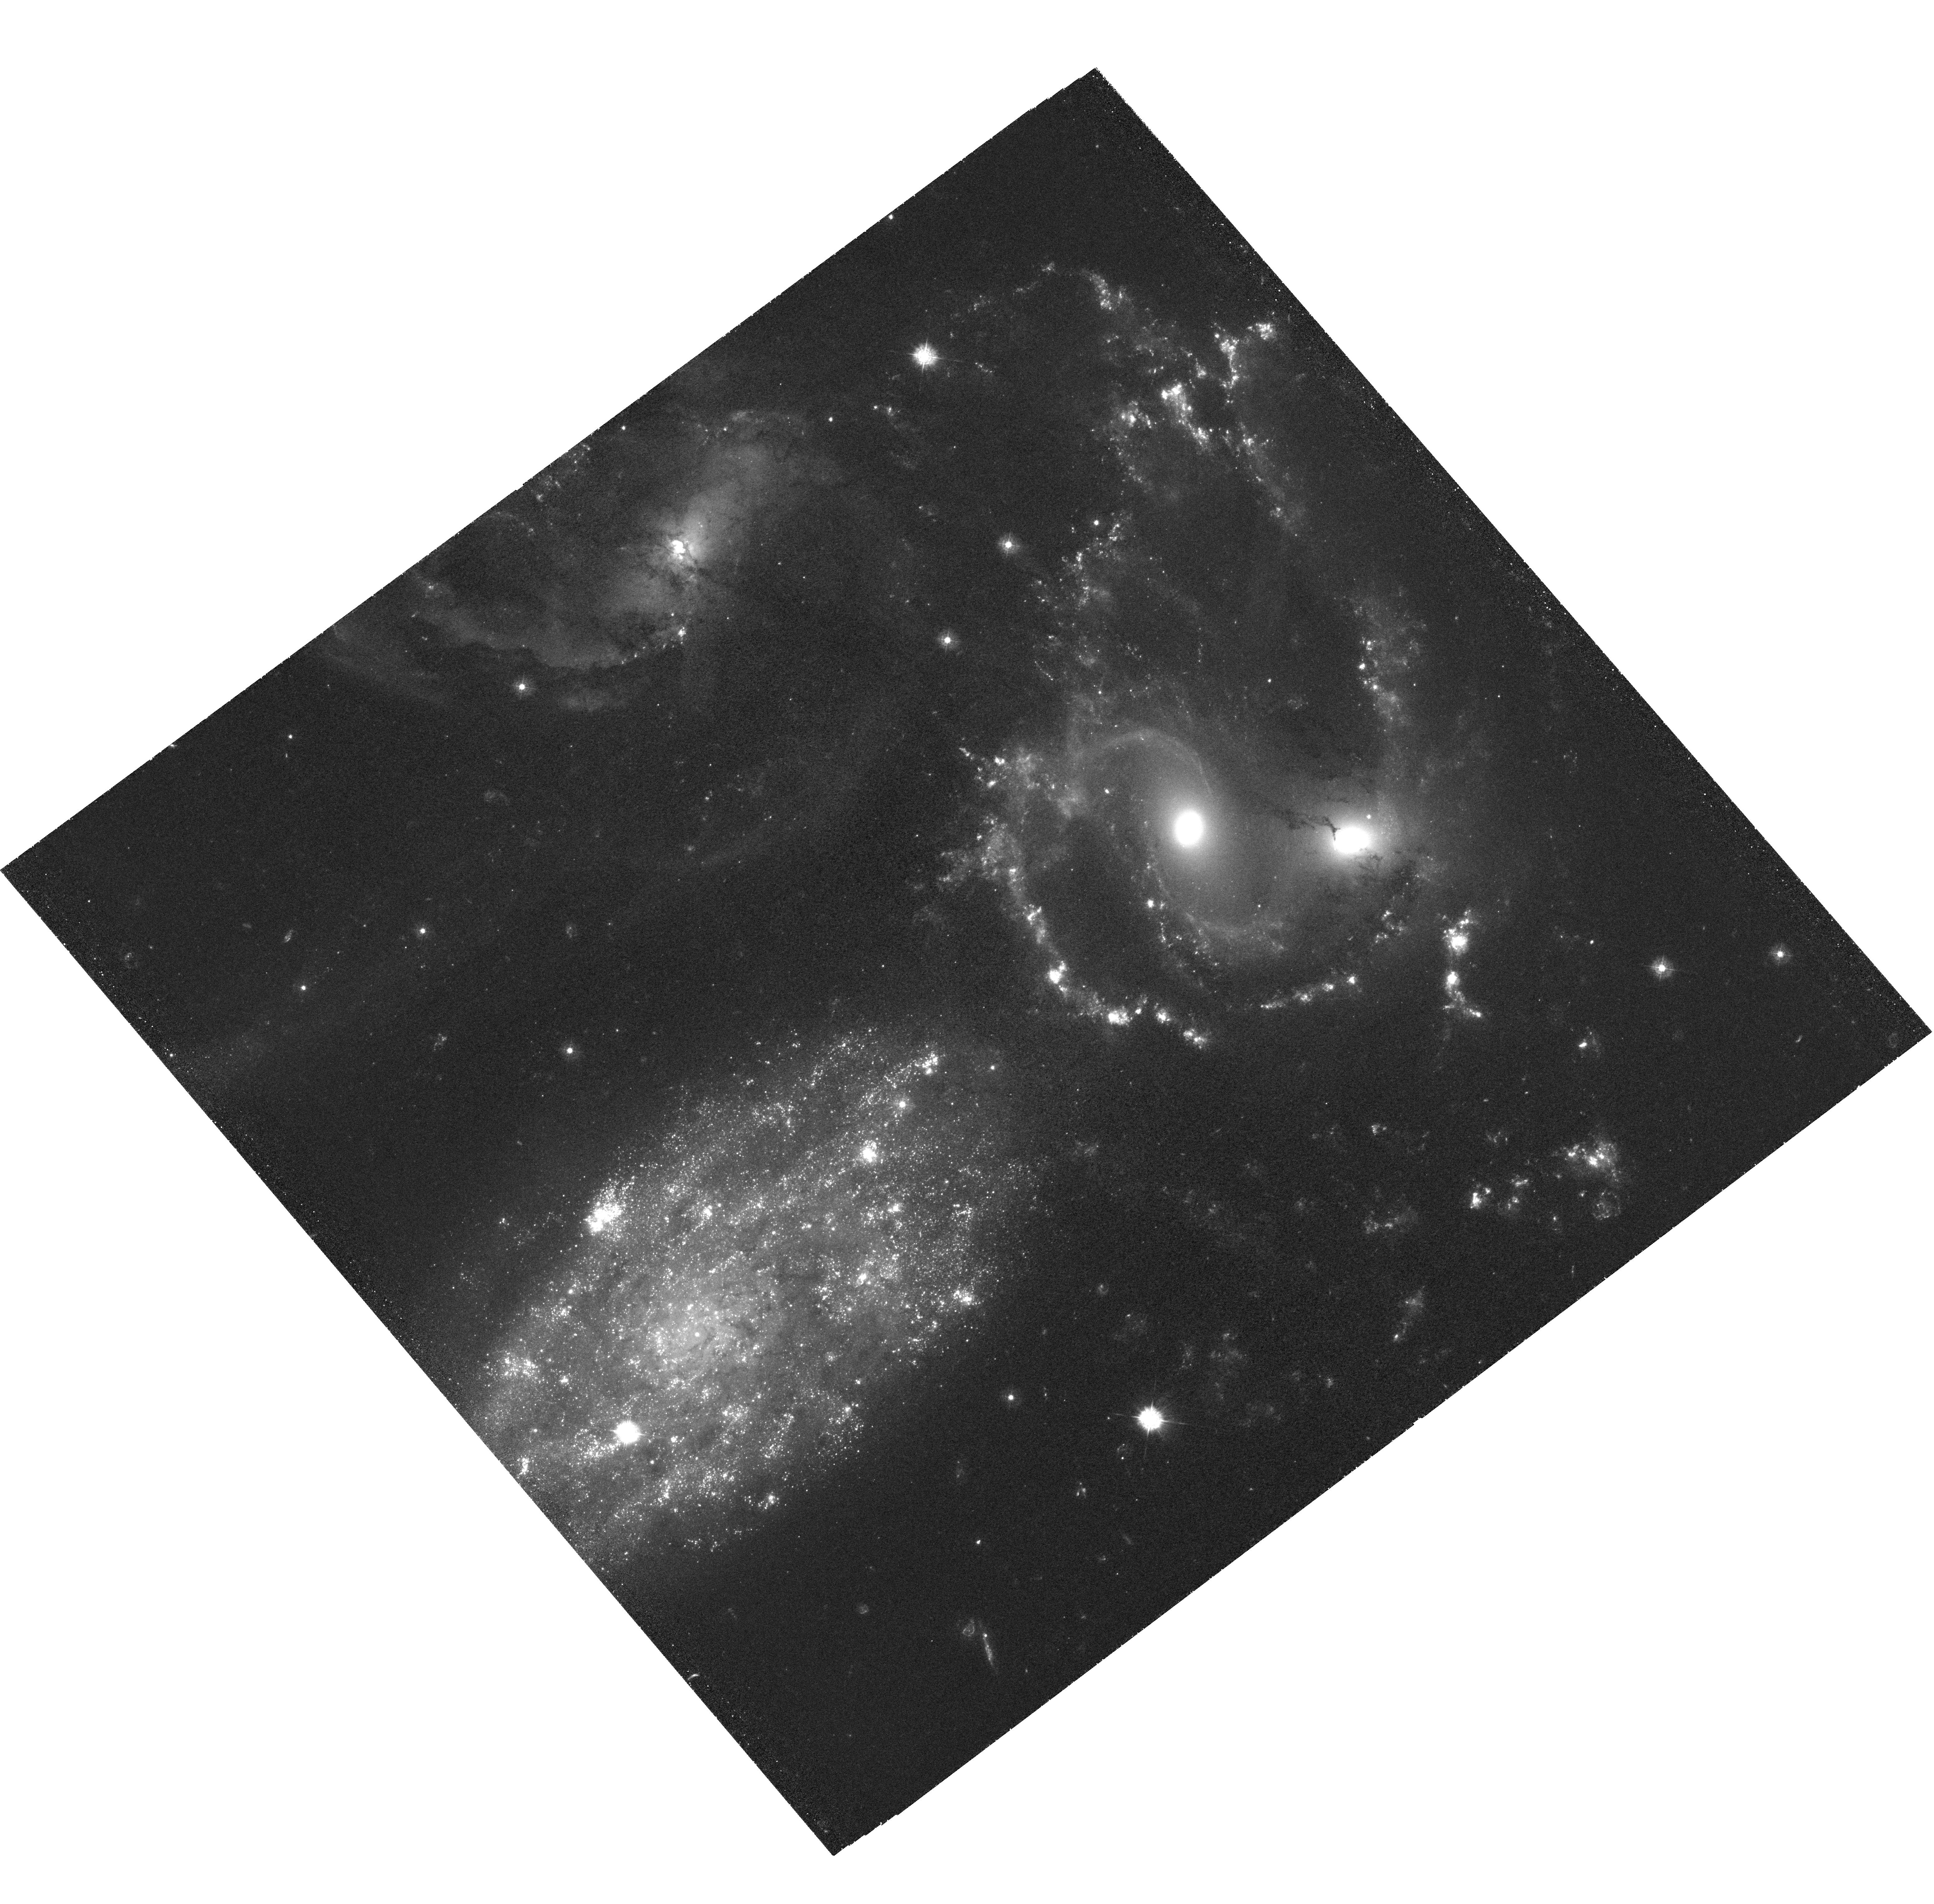
Target: HCG92
Instrument: WFC3/UVIS
Filter: F336W
Exposure: 4 h
Observation ID: hst_12301_01_wfc3_uvis_f336w_ibhp01

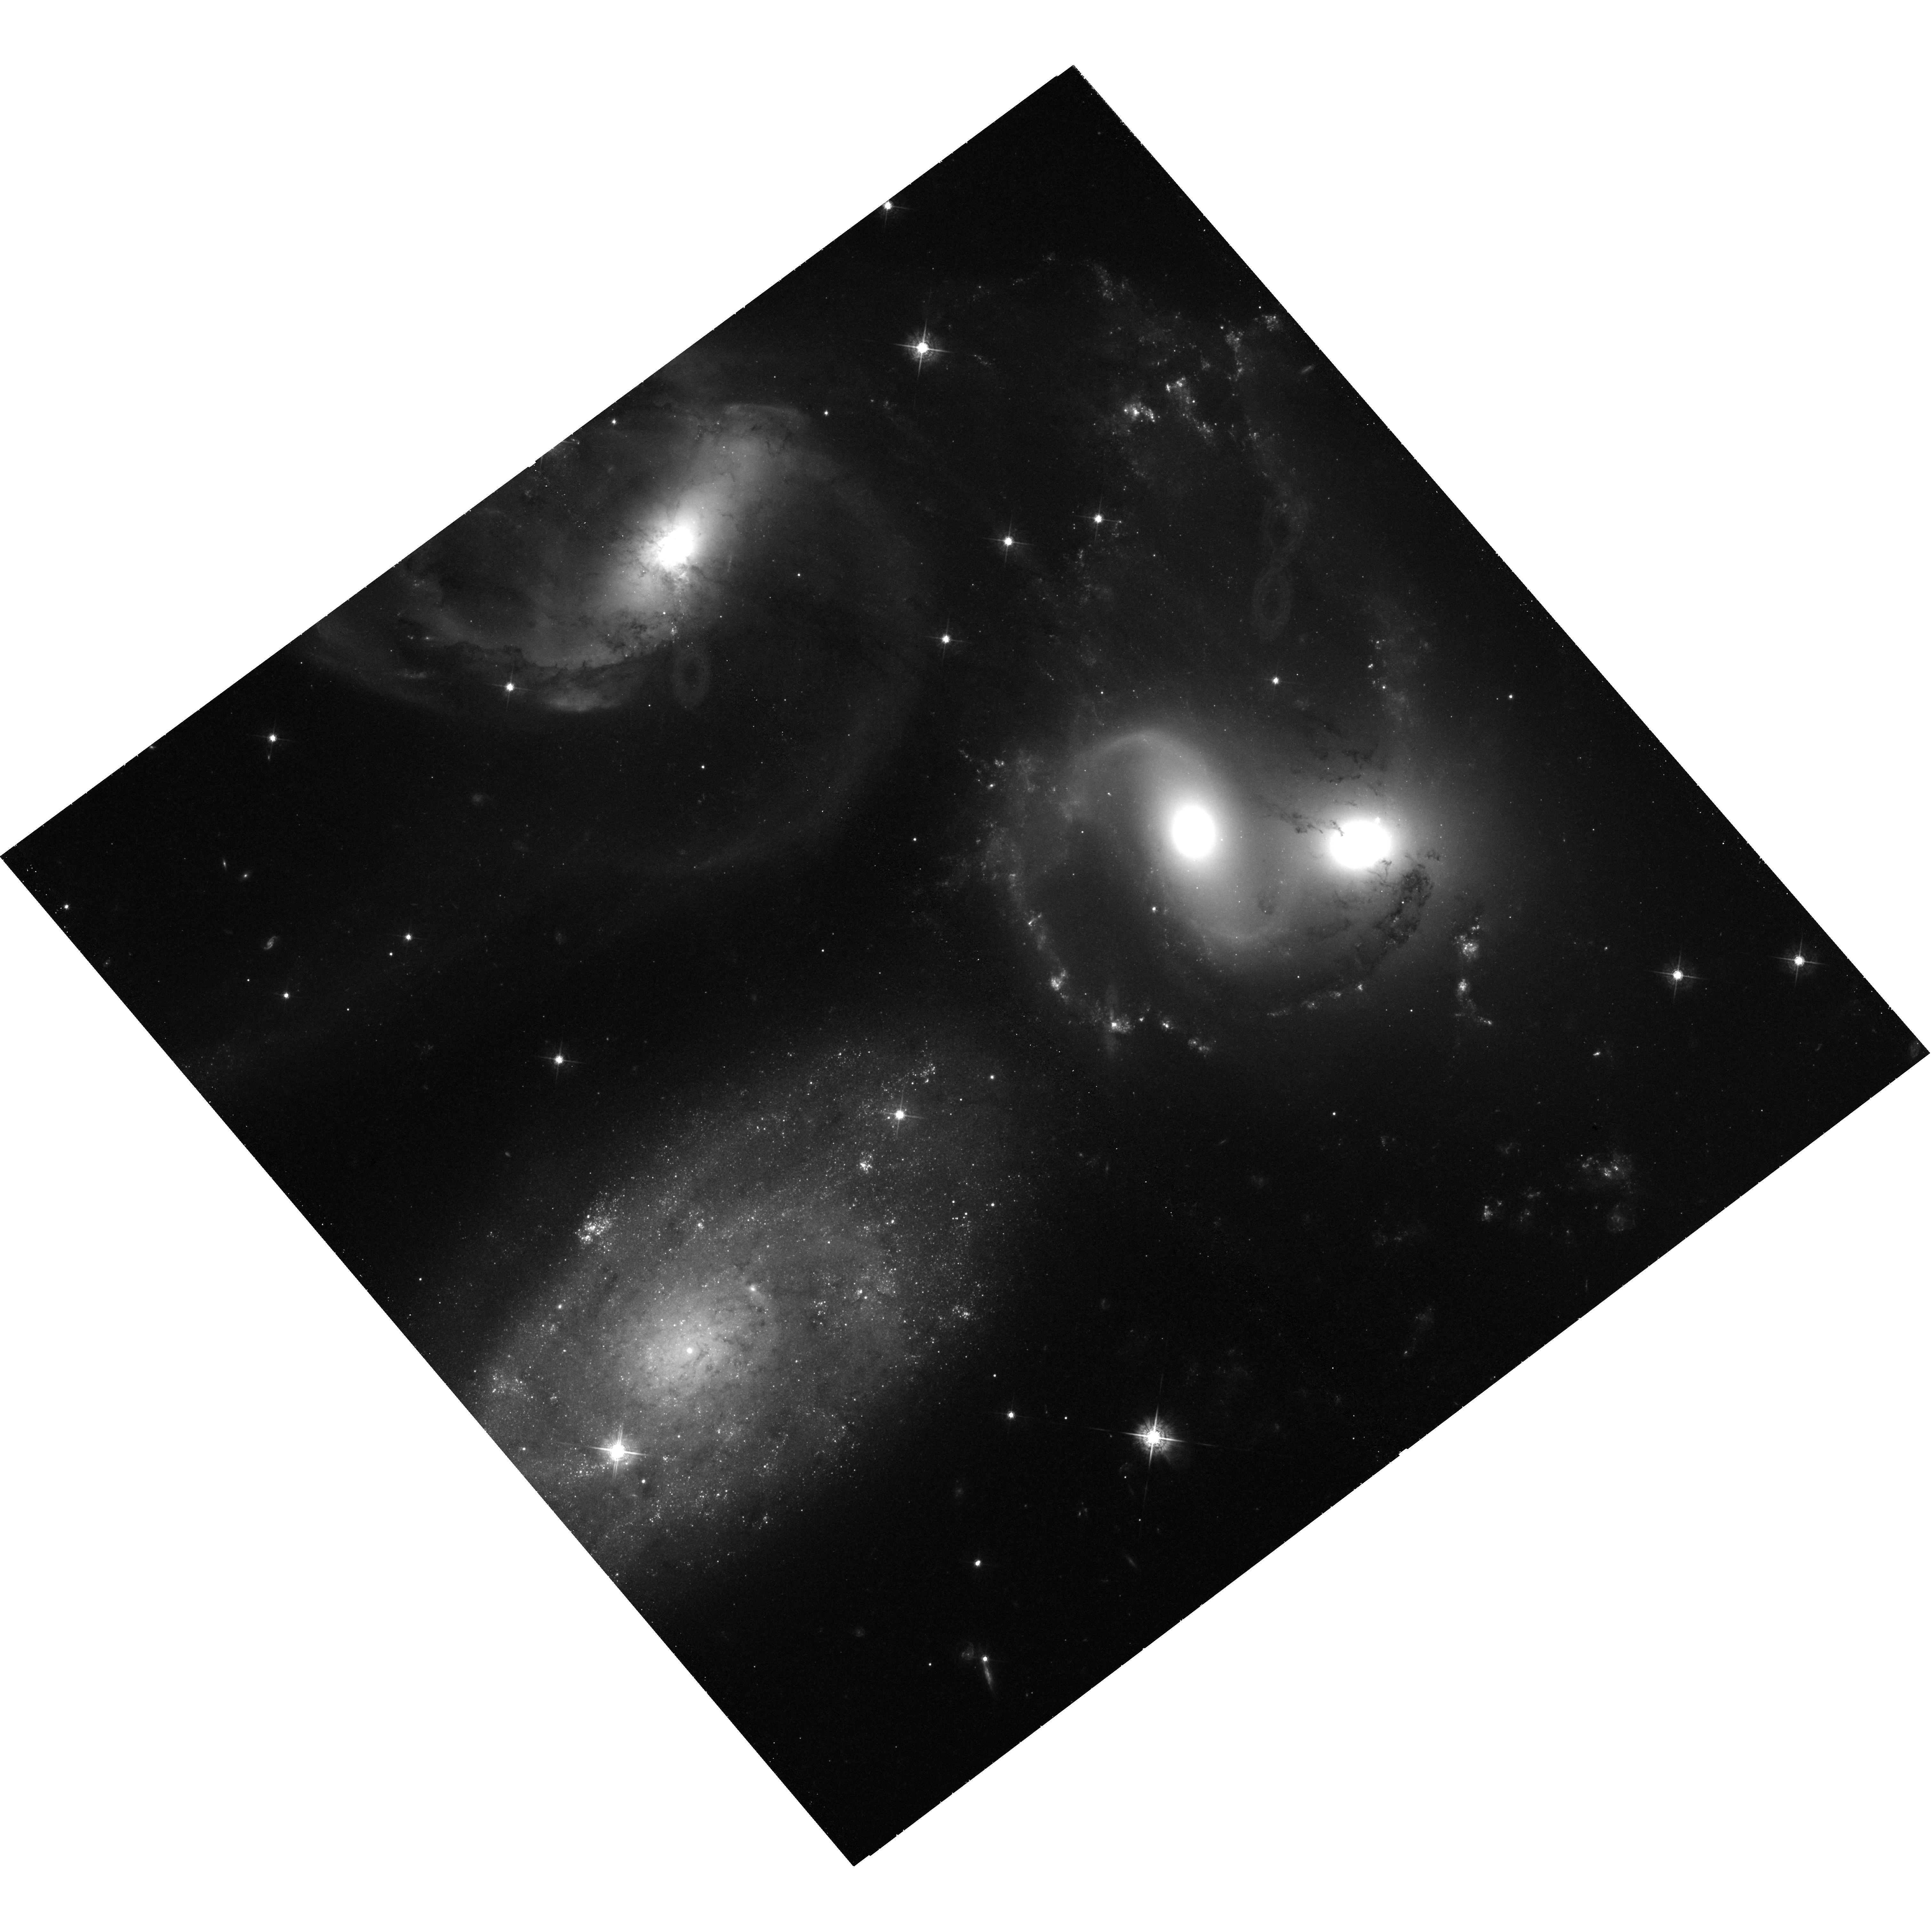
Target: HCG92
Instrument: WFC3/UVIS
Filter: F547M
Exposure: 1.6 h
Observation ID: hst_12301_02_wfc3_uvis_f547m_ibhp02

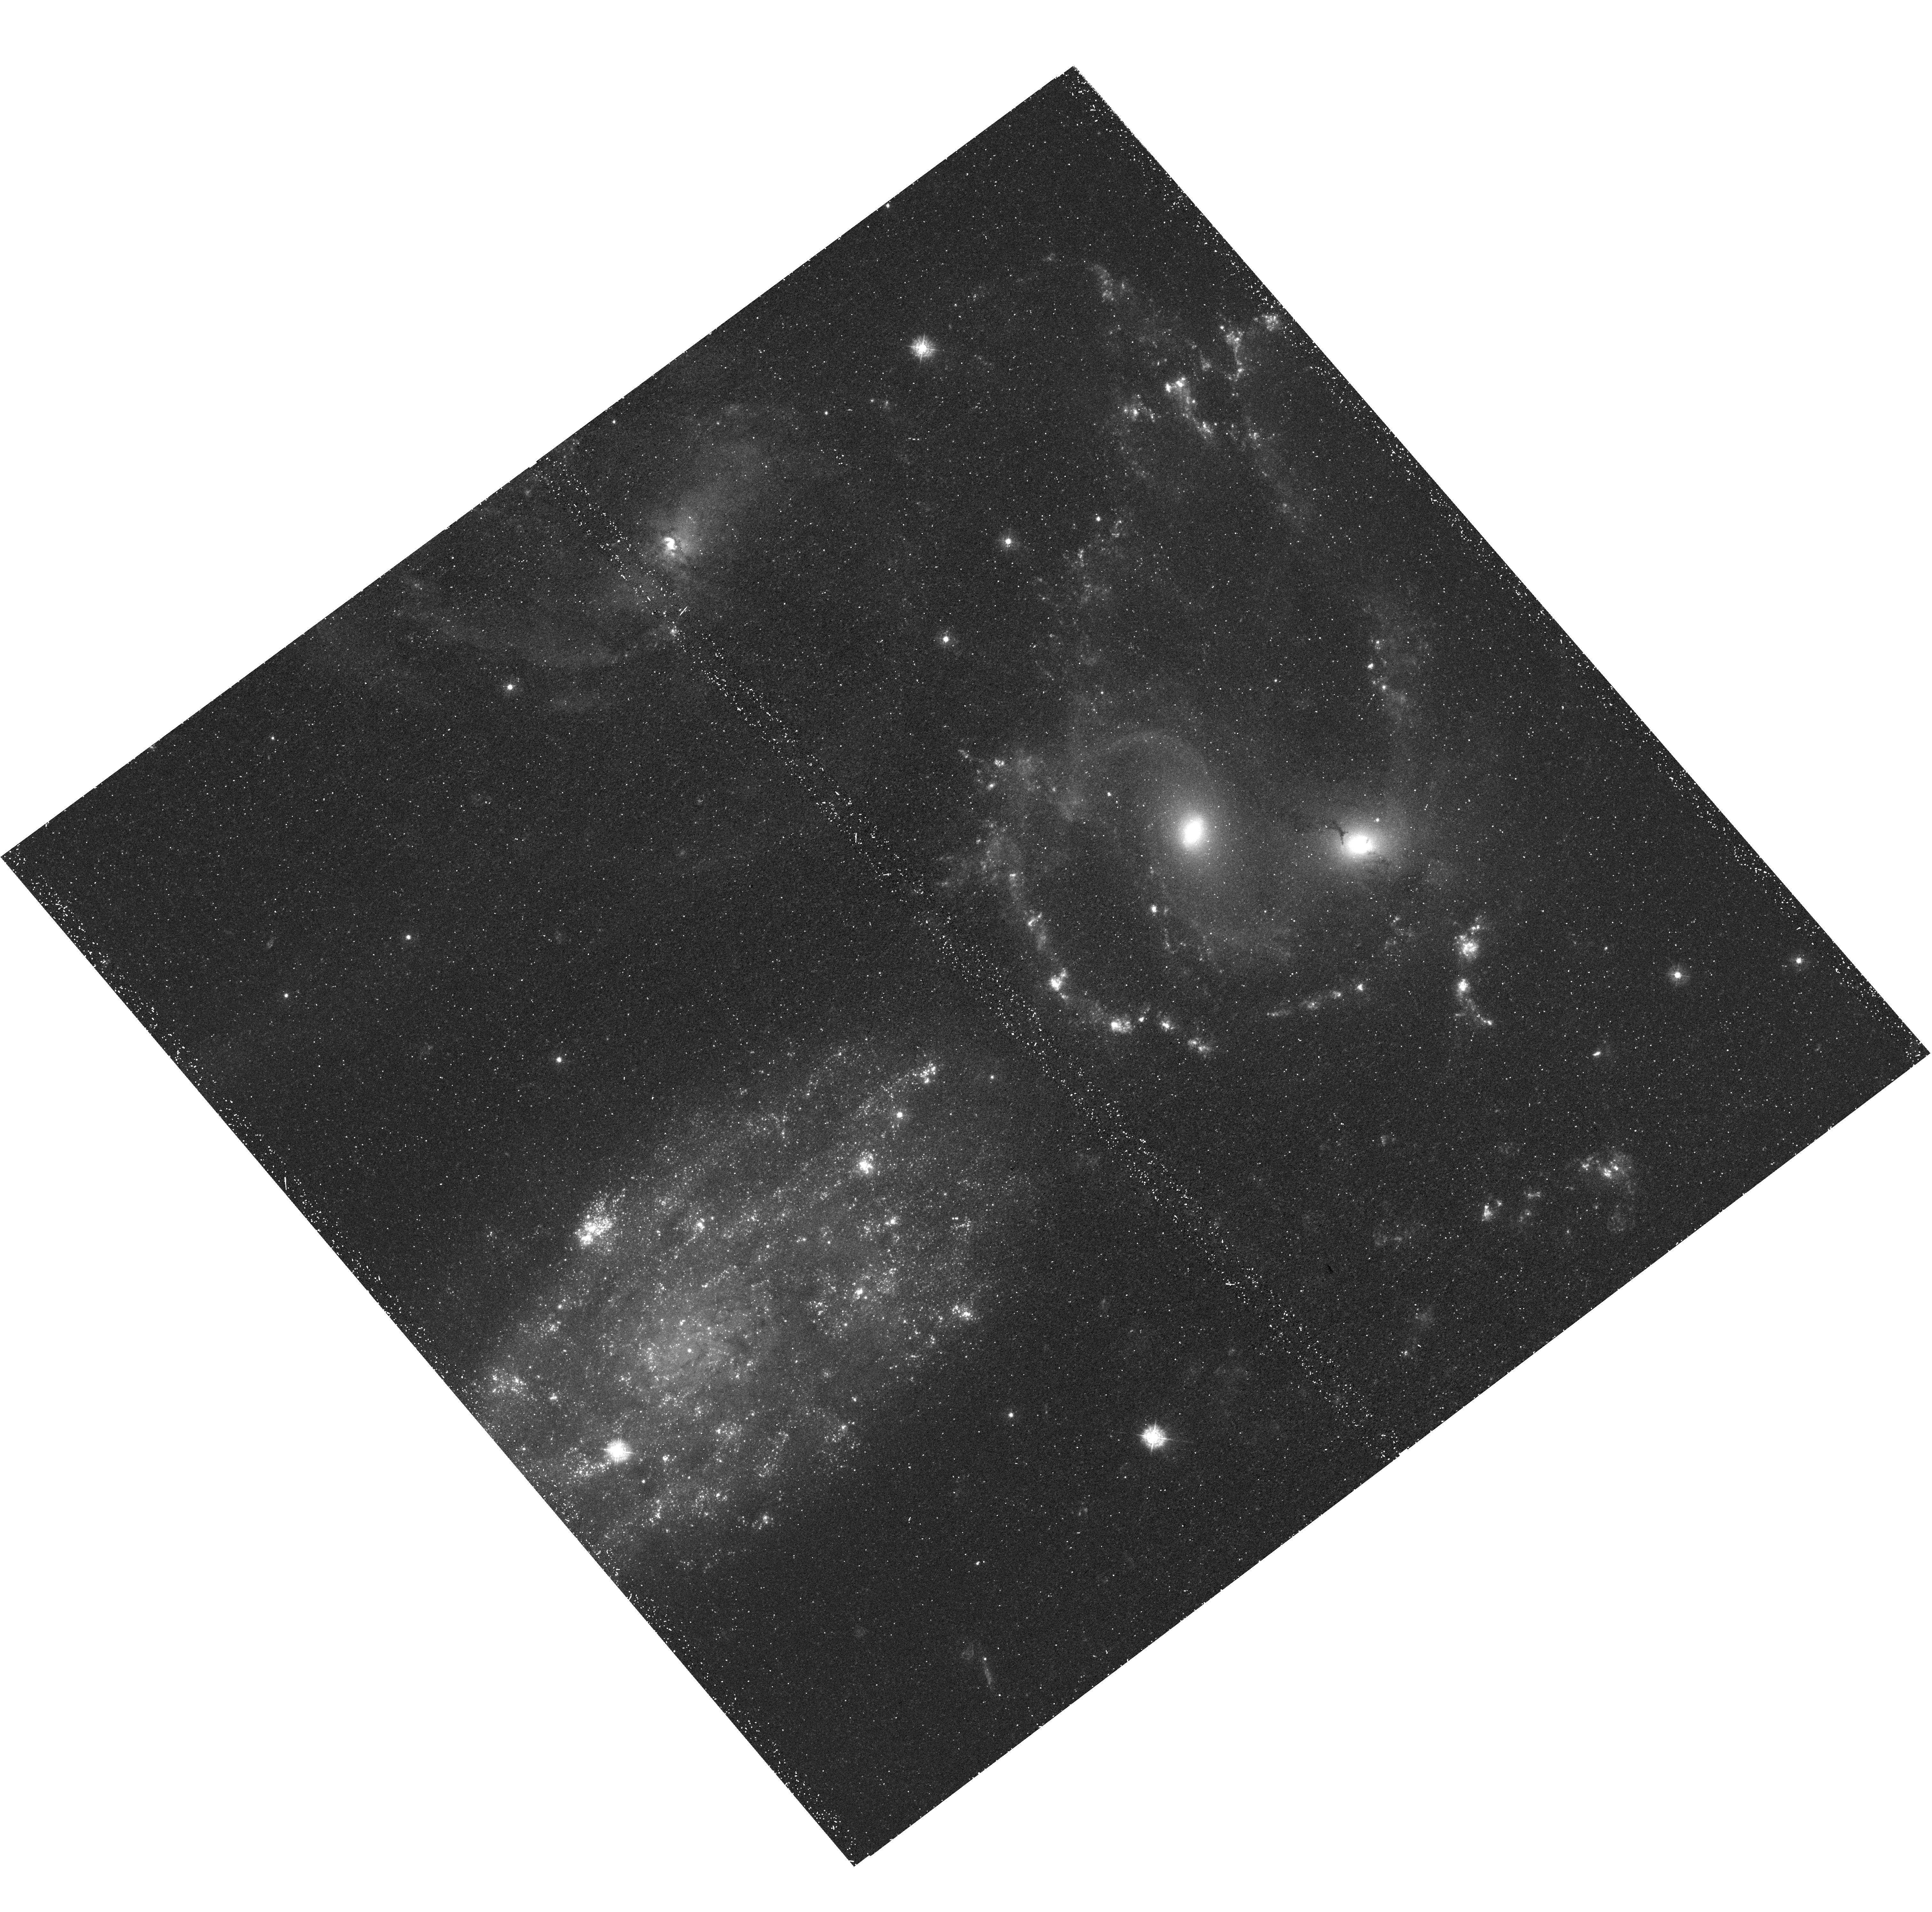
Target: HCG92
Instrument: WFC3/UVIS
Filter: F336W
Exposure: 47 min
Observation ID: hst_12301_02_wfc3_uvis_f336w_ibhp02

Precision Age-Dating of Star Clusters in Stephans Quintet (PI: Gallagher, Sarah)

The compact galaxy group Stephan's Quintet, showcased in the Early Release Observations of the newly refurbished Hubble, has experienced a complex series of gravitational interactions culminating in a ~50 kpc-long strong shock from the intruder NGC 7318B ploughing into NGC 7318A and the intragroup medium. Each major event within the past 500 Myrs has triggered star formation as demonstrated by the populations of massive star clusters present. Within this single system, we have the opportunity to study star-formation in novel settings not otherwise accessible in the nearby universe. We propose to make the most of this chance by supplementing the multi-color WFC3 images of Stephan's Quintet with 8 additional orbits of WFC3 imaging to obtain critical F336W (necessary for breaking the age-reddening degeneracy) and F547M (replacing F606W observations that are badly polluted by strong emission lines) observations. The combination of broad and narrow-band photometry will enable unprecedented precision in obtaining ages and masses for the <500 Myr-old star clusters within this system. With this information in hand, these clusters can be used as tracers of the gross galaxy interactions over time, and probes of the physics of star formation within the large-scale shock in particular.